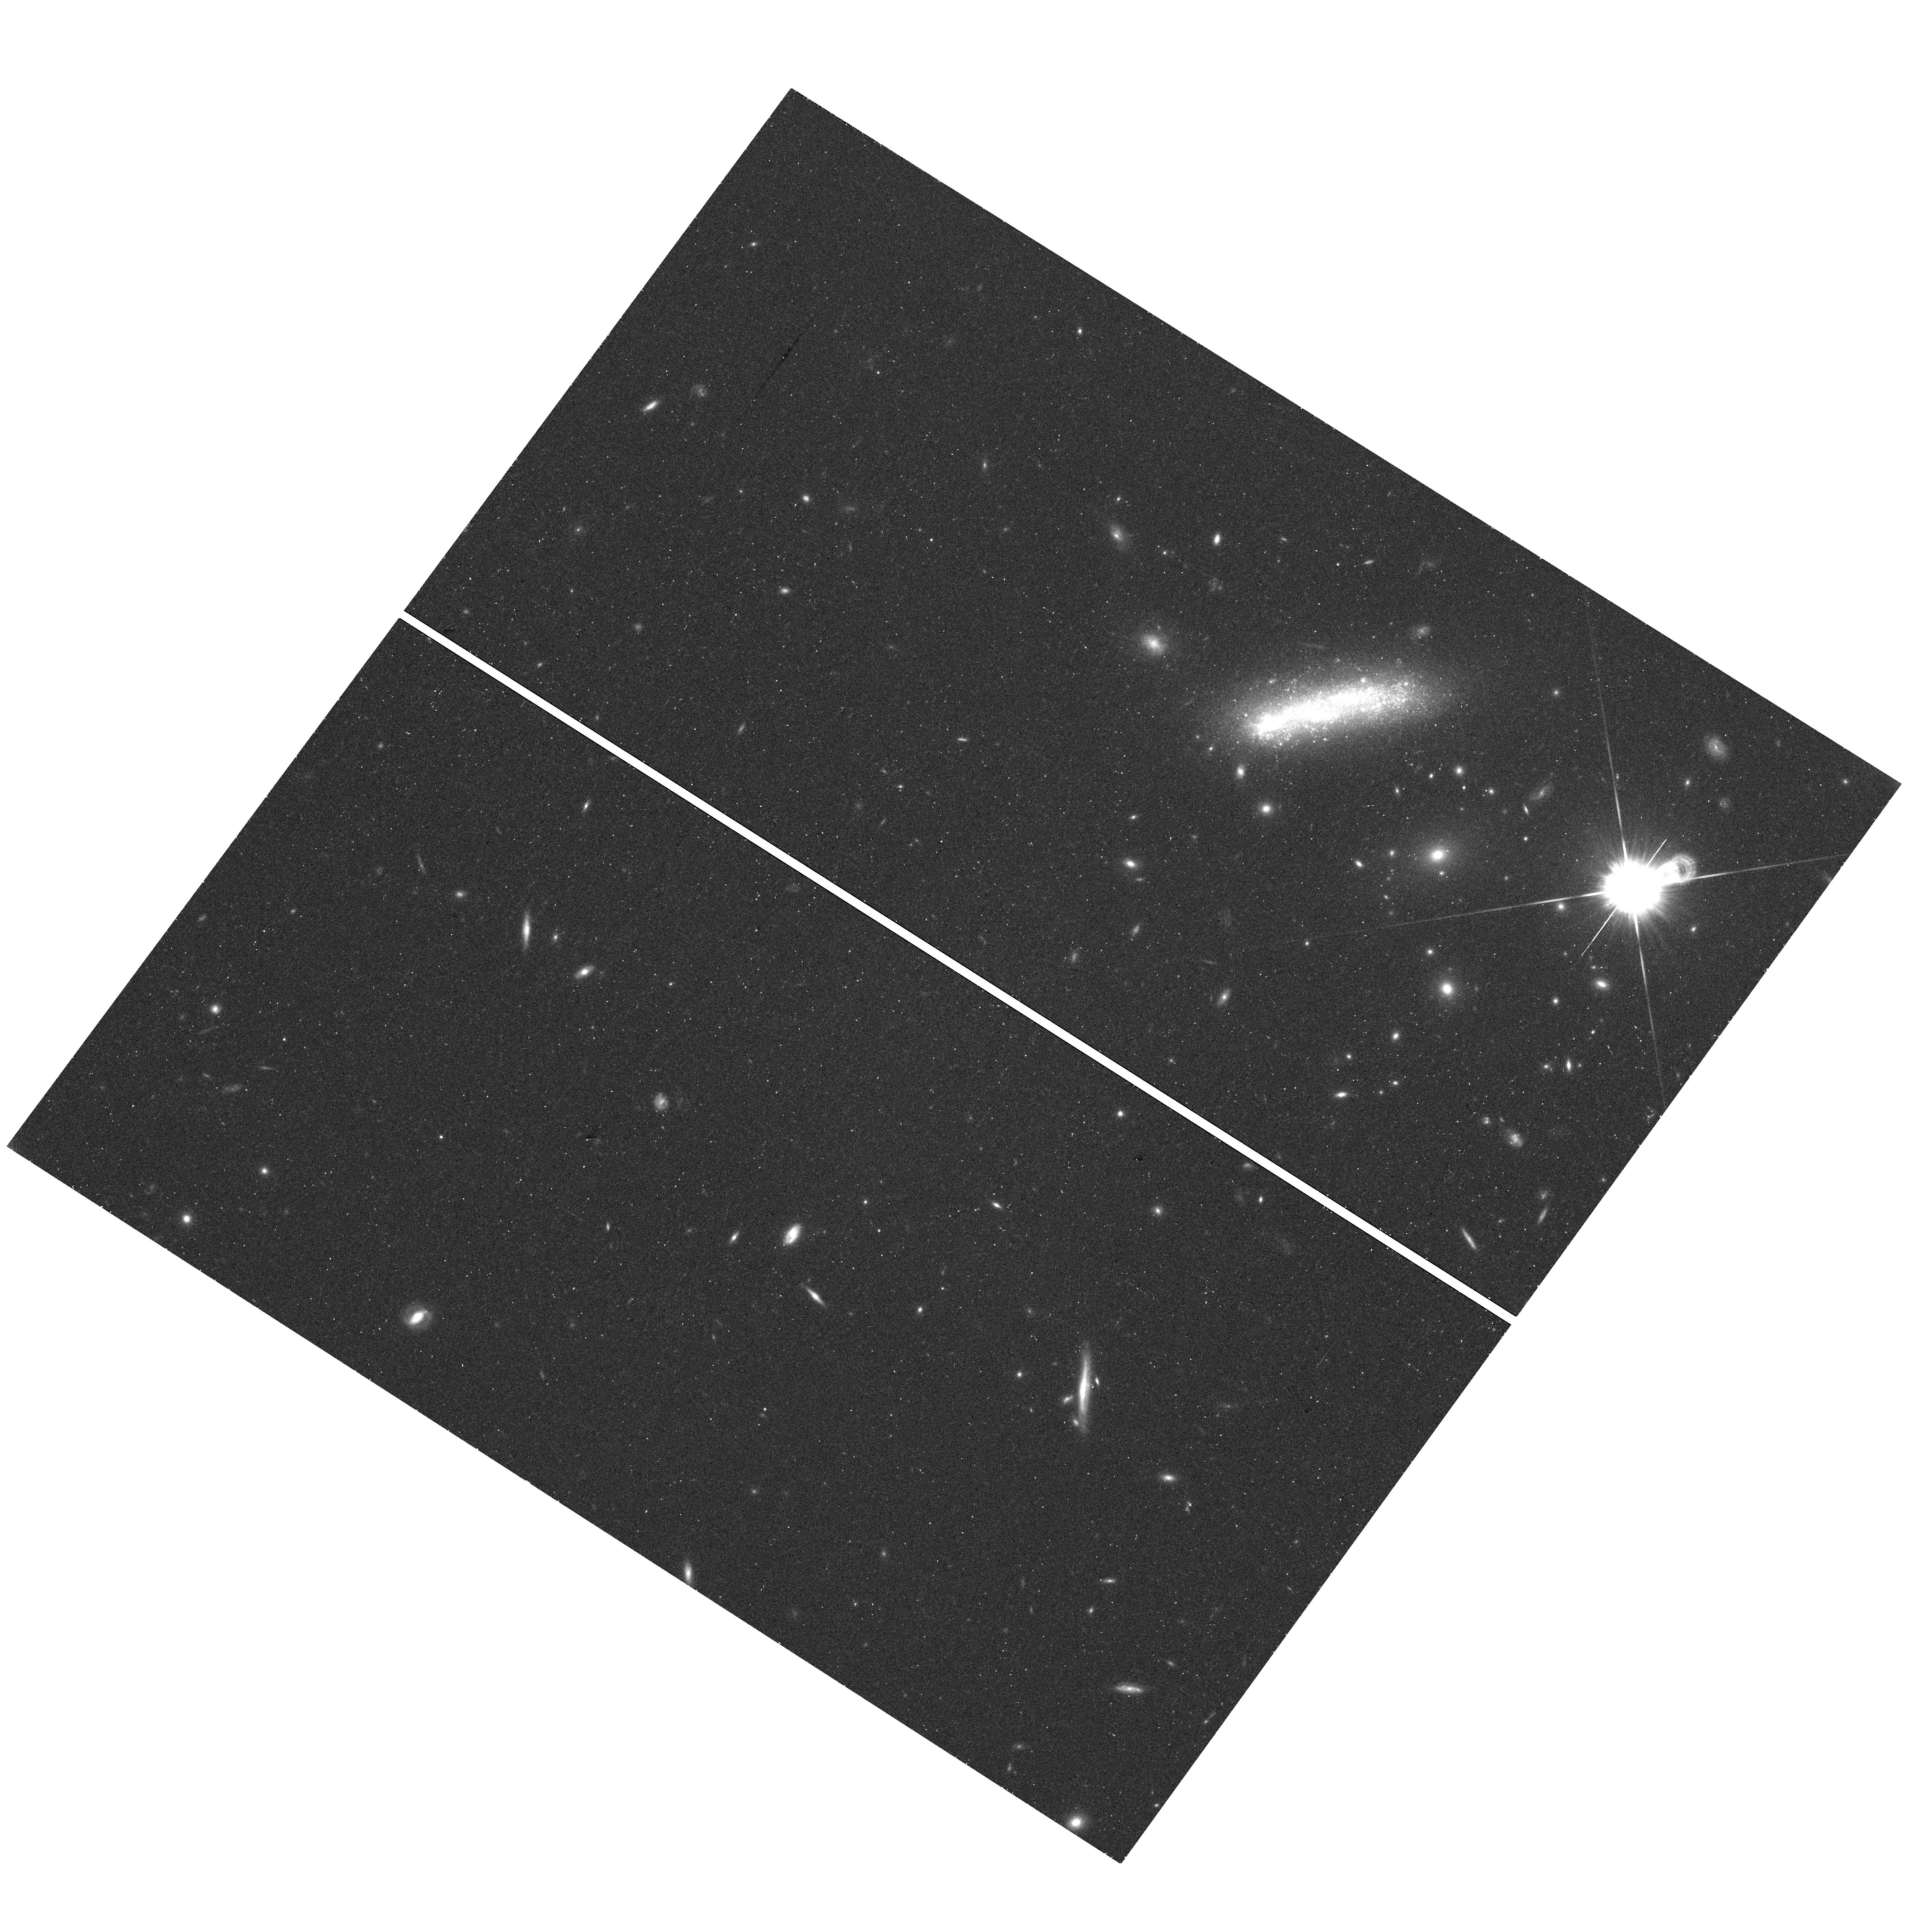
Target: LEDA-36252-VISIT-2. Instrument: WFC3/UVIS. Filter: F814W. Exposure: 22 min. Observation ID: hst_13723_02_wfc3_uvis_f814w_icof02

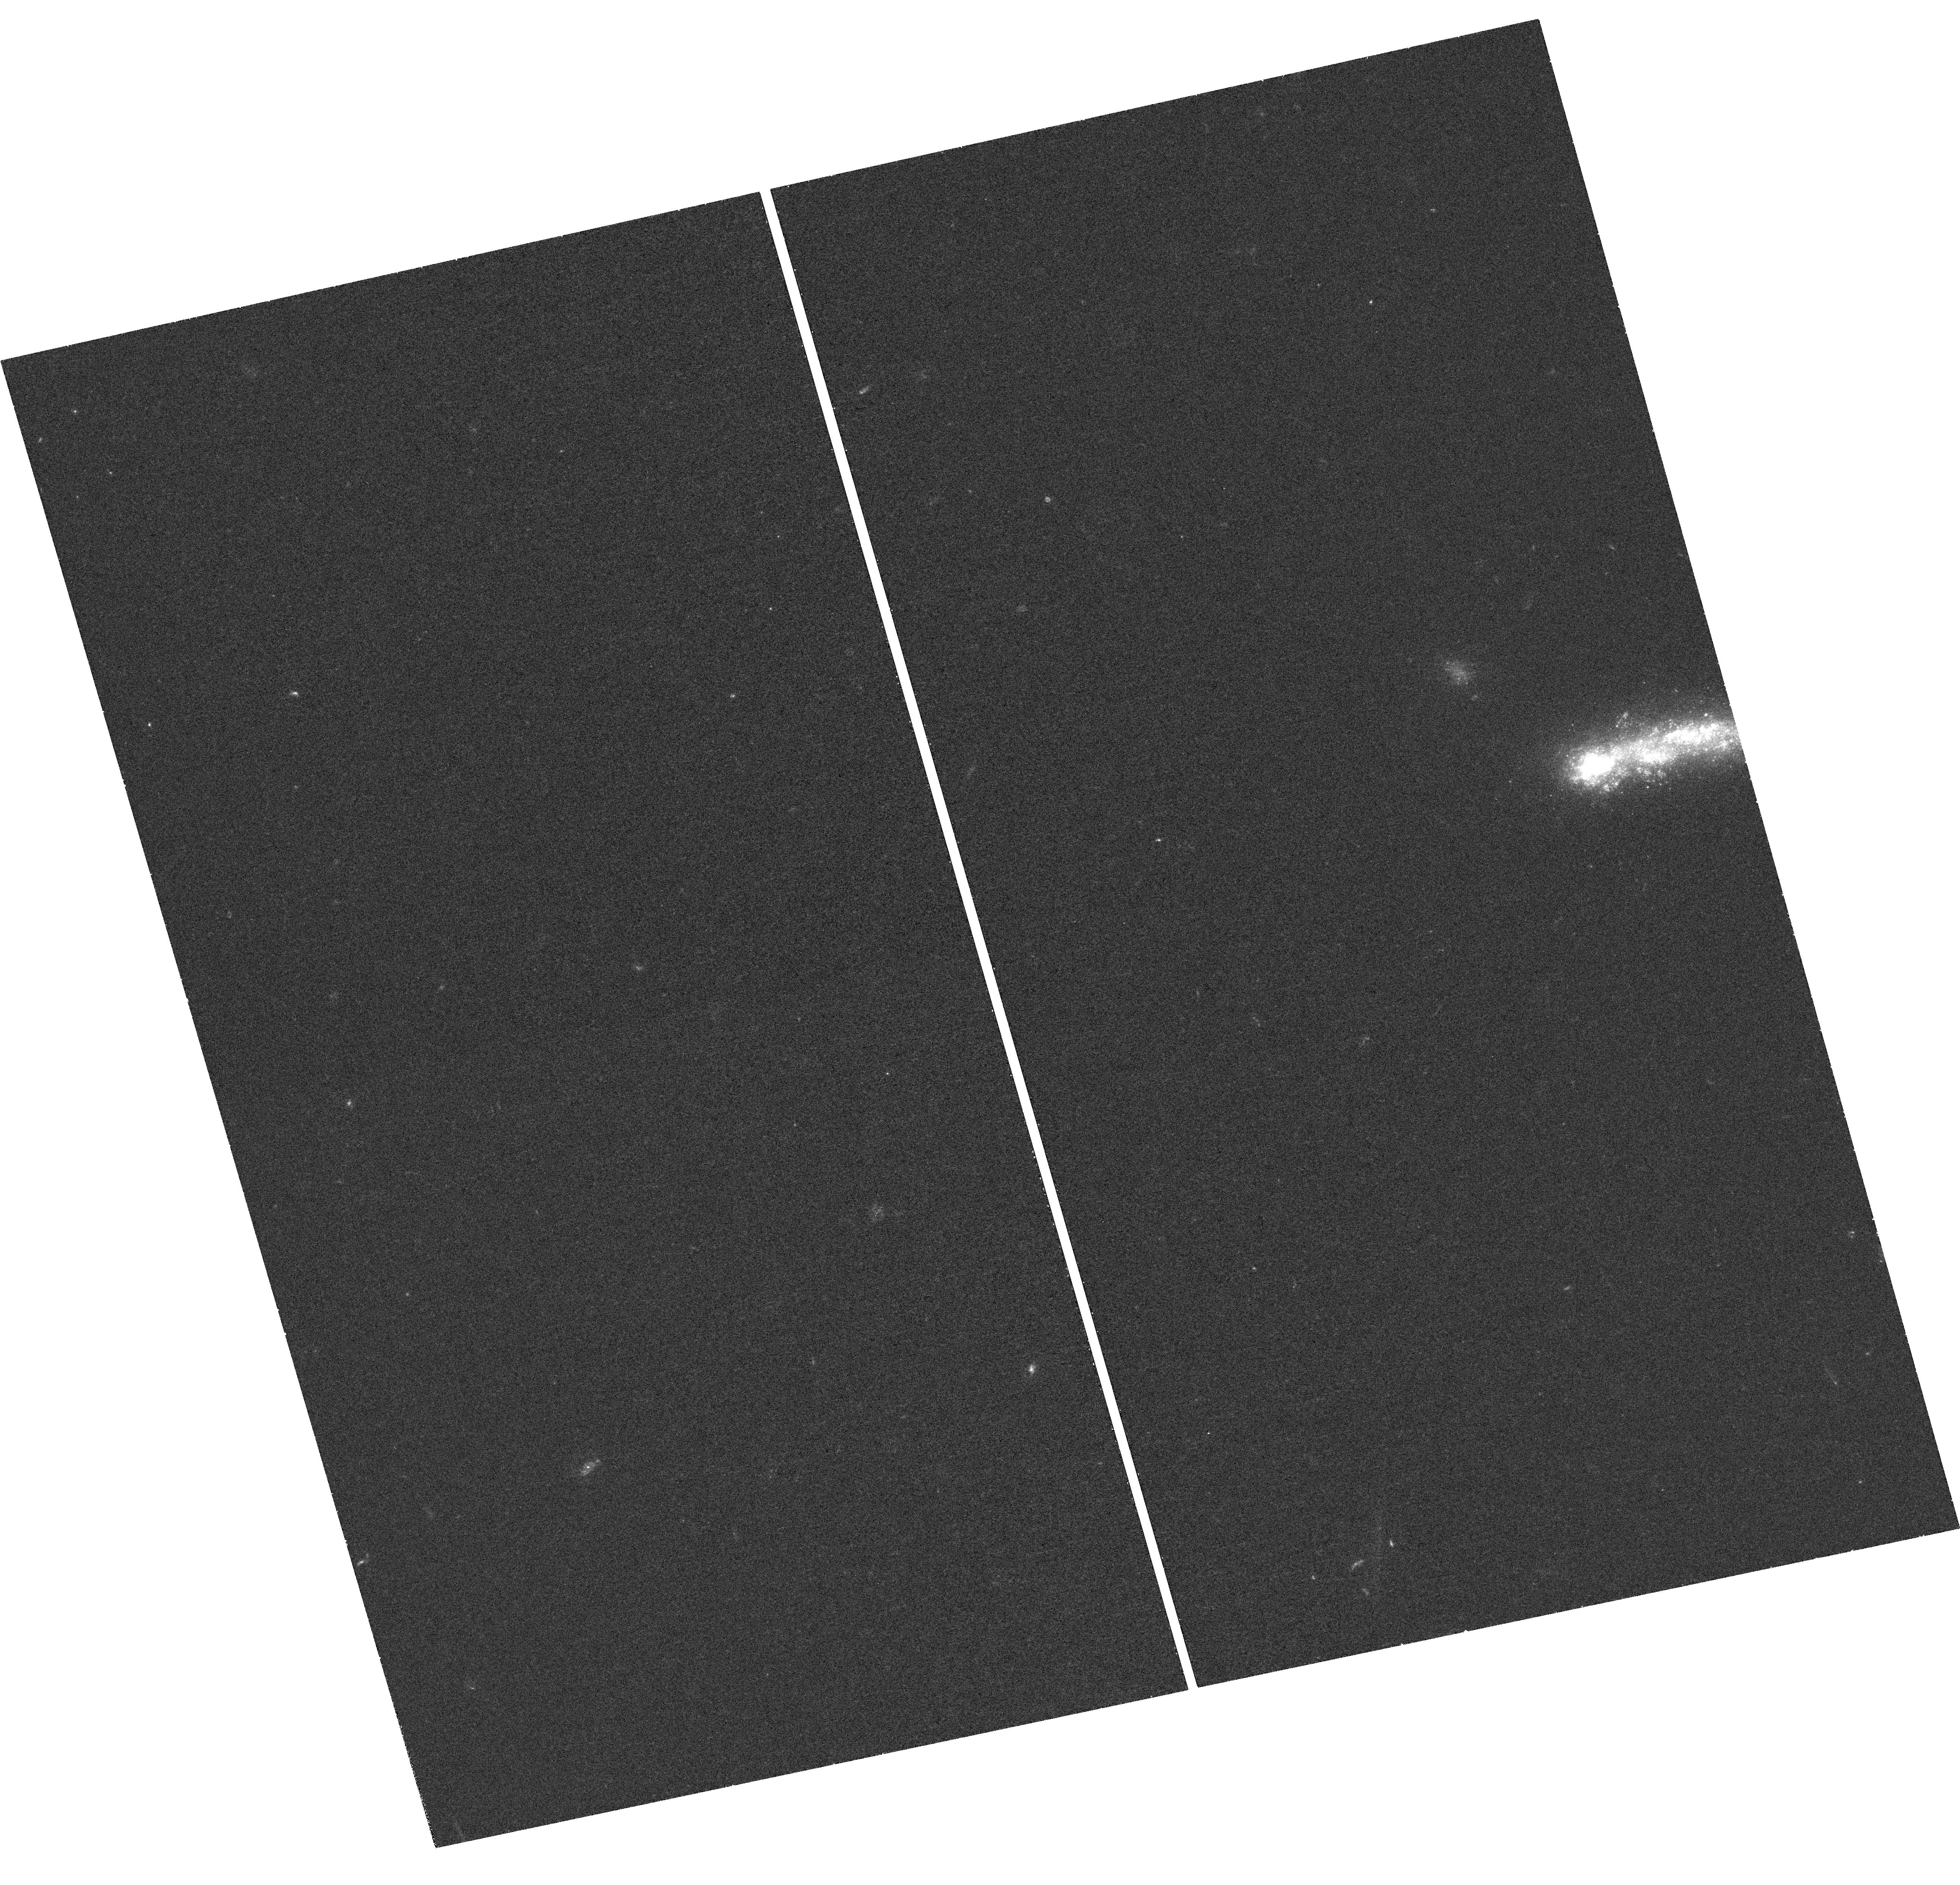
Target: LEDA-36252-VISIT-1. Instrument: WFC3/UVIS. Filter: F336W. Exposure: 44 min. Observation ID: hst_13723_01_wfc3_uvis_f336w_icof01

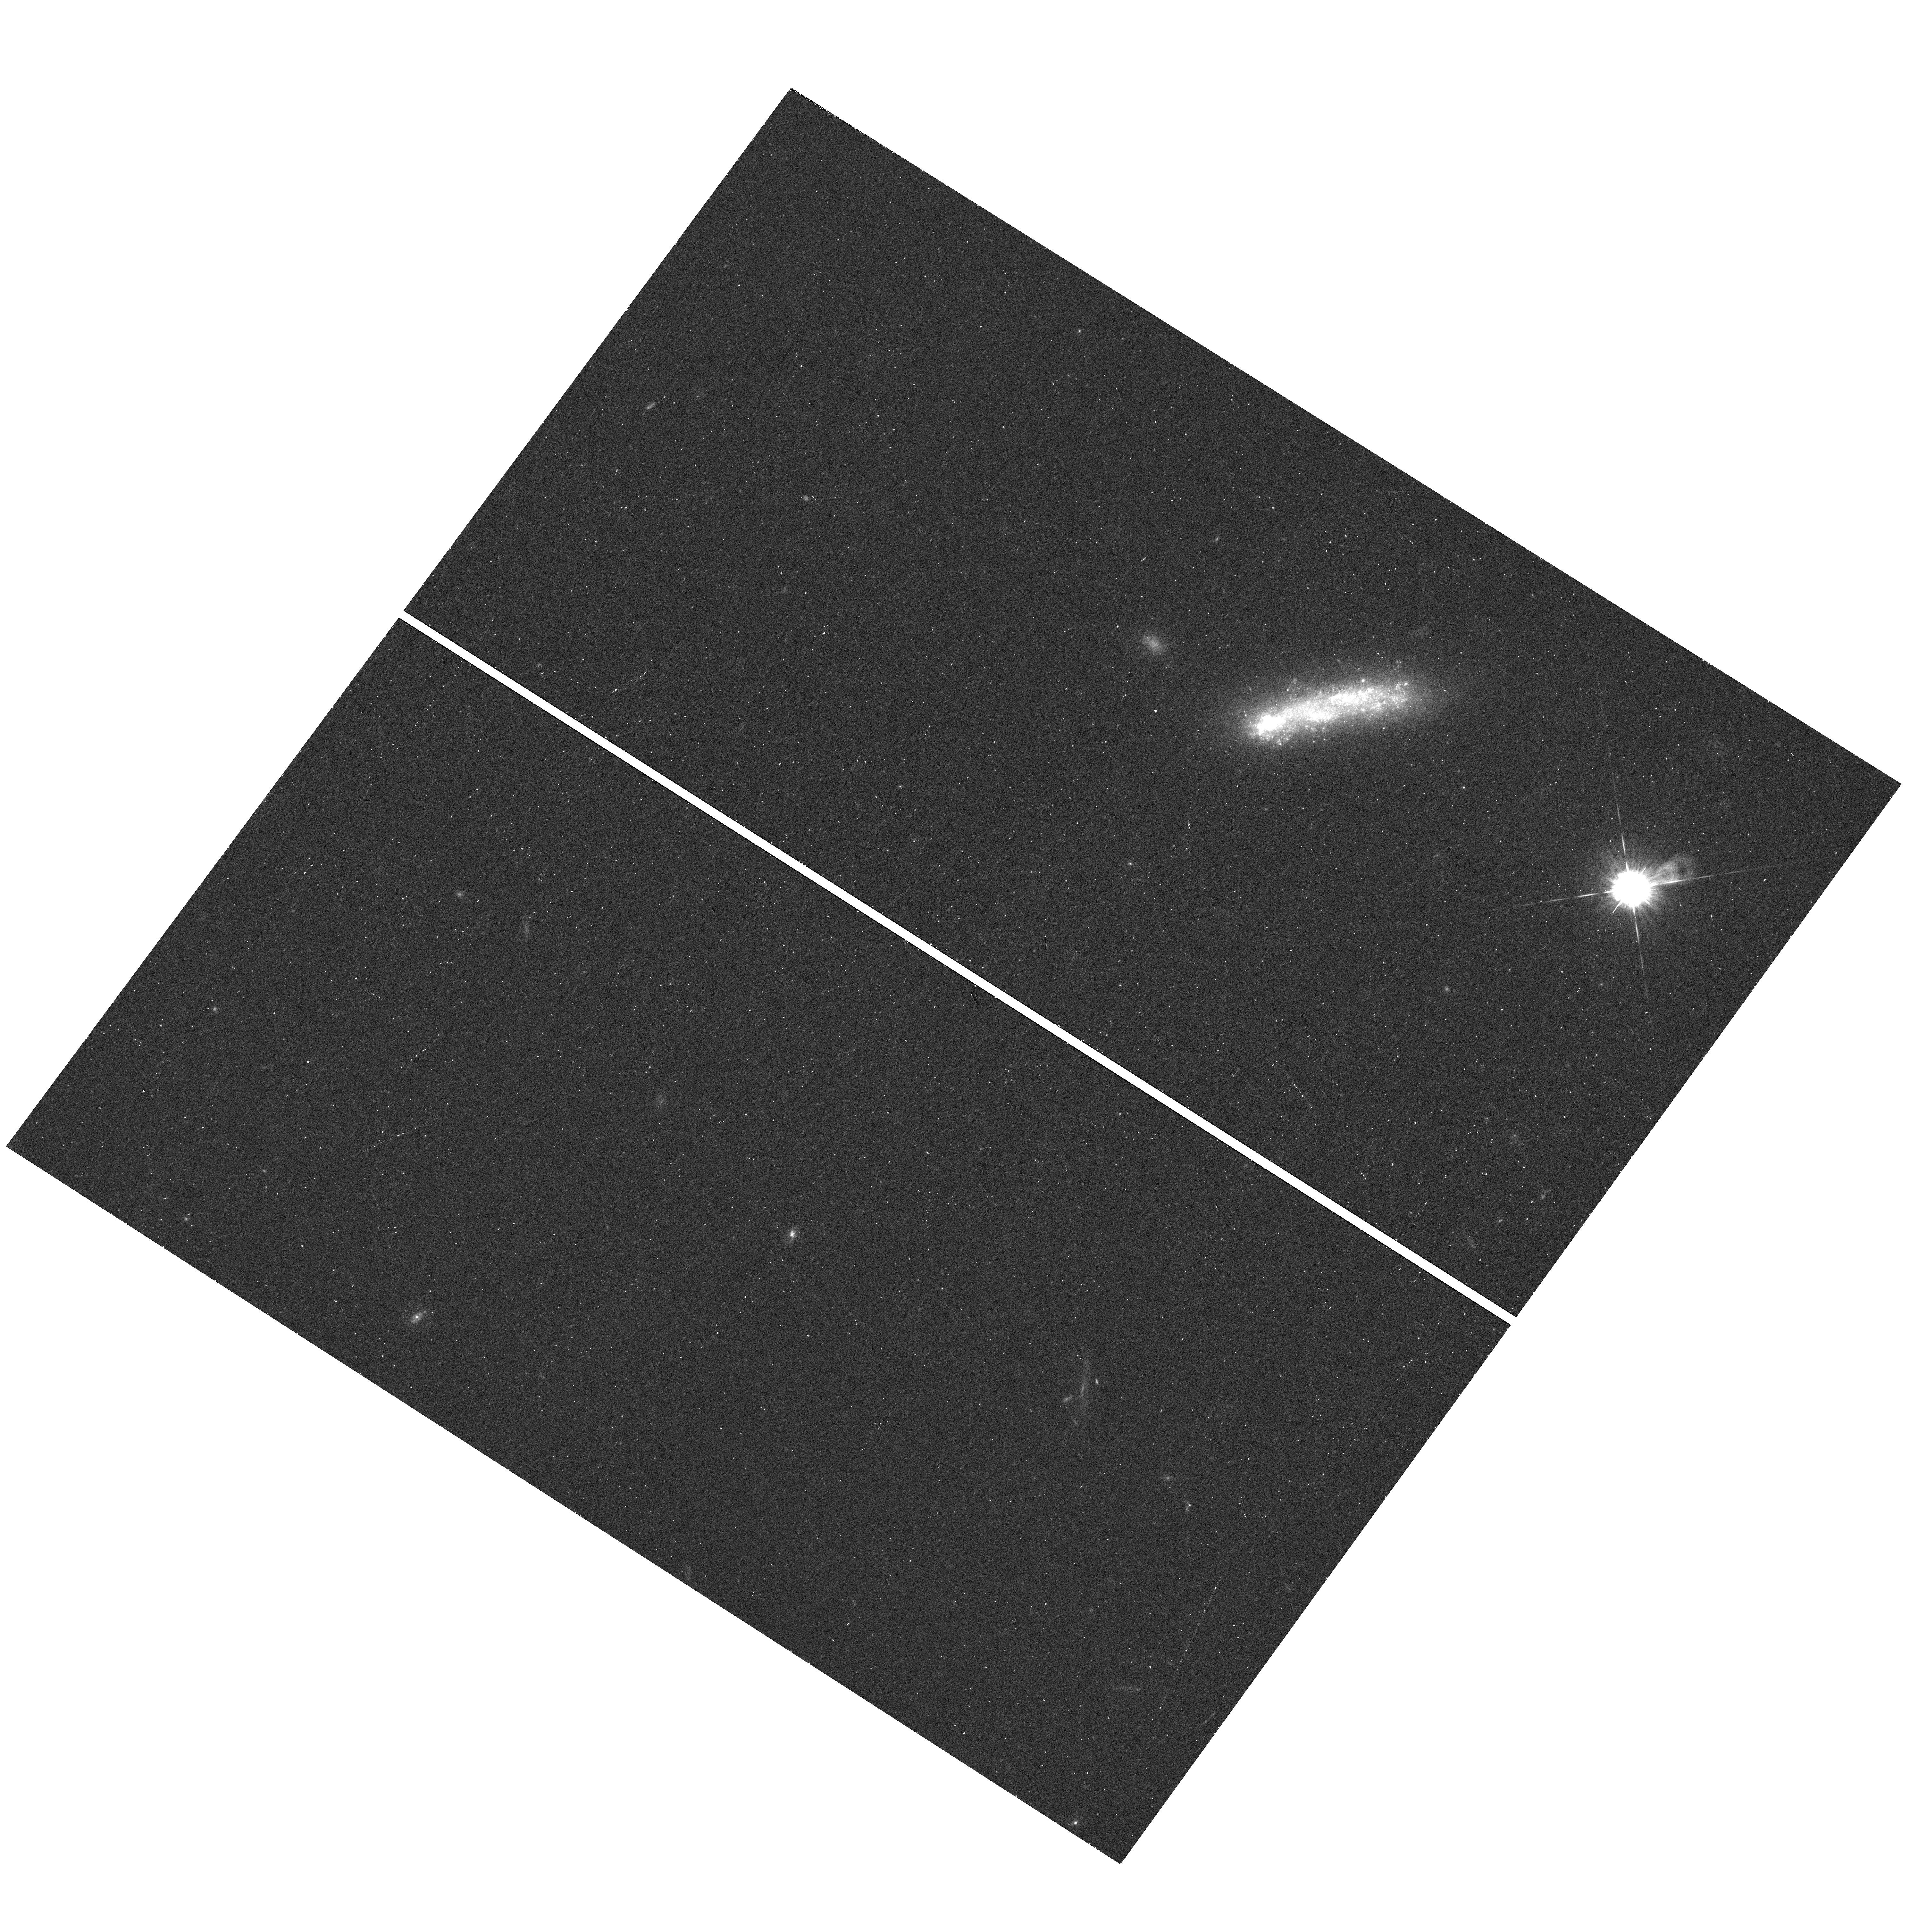
Target: LEDA-36252-VISIT-2. Instrument: WFC3/UVIS. Filter: F438W. Exposure: 21 min. Observation ID: hst_13723_02_wfc3_uvis_f438w_icof02

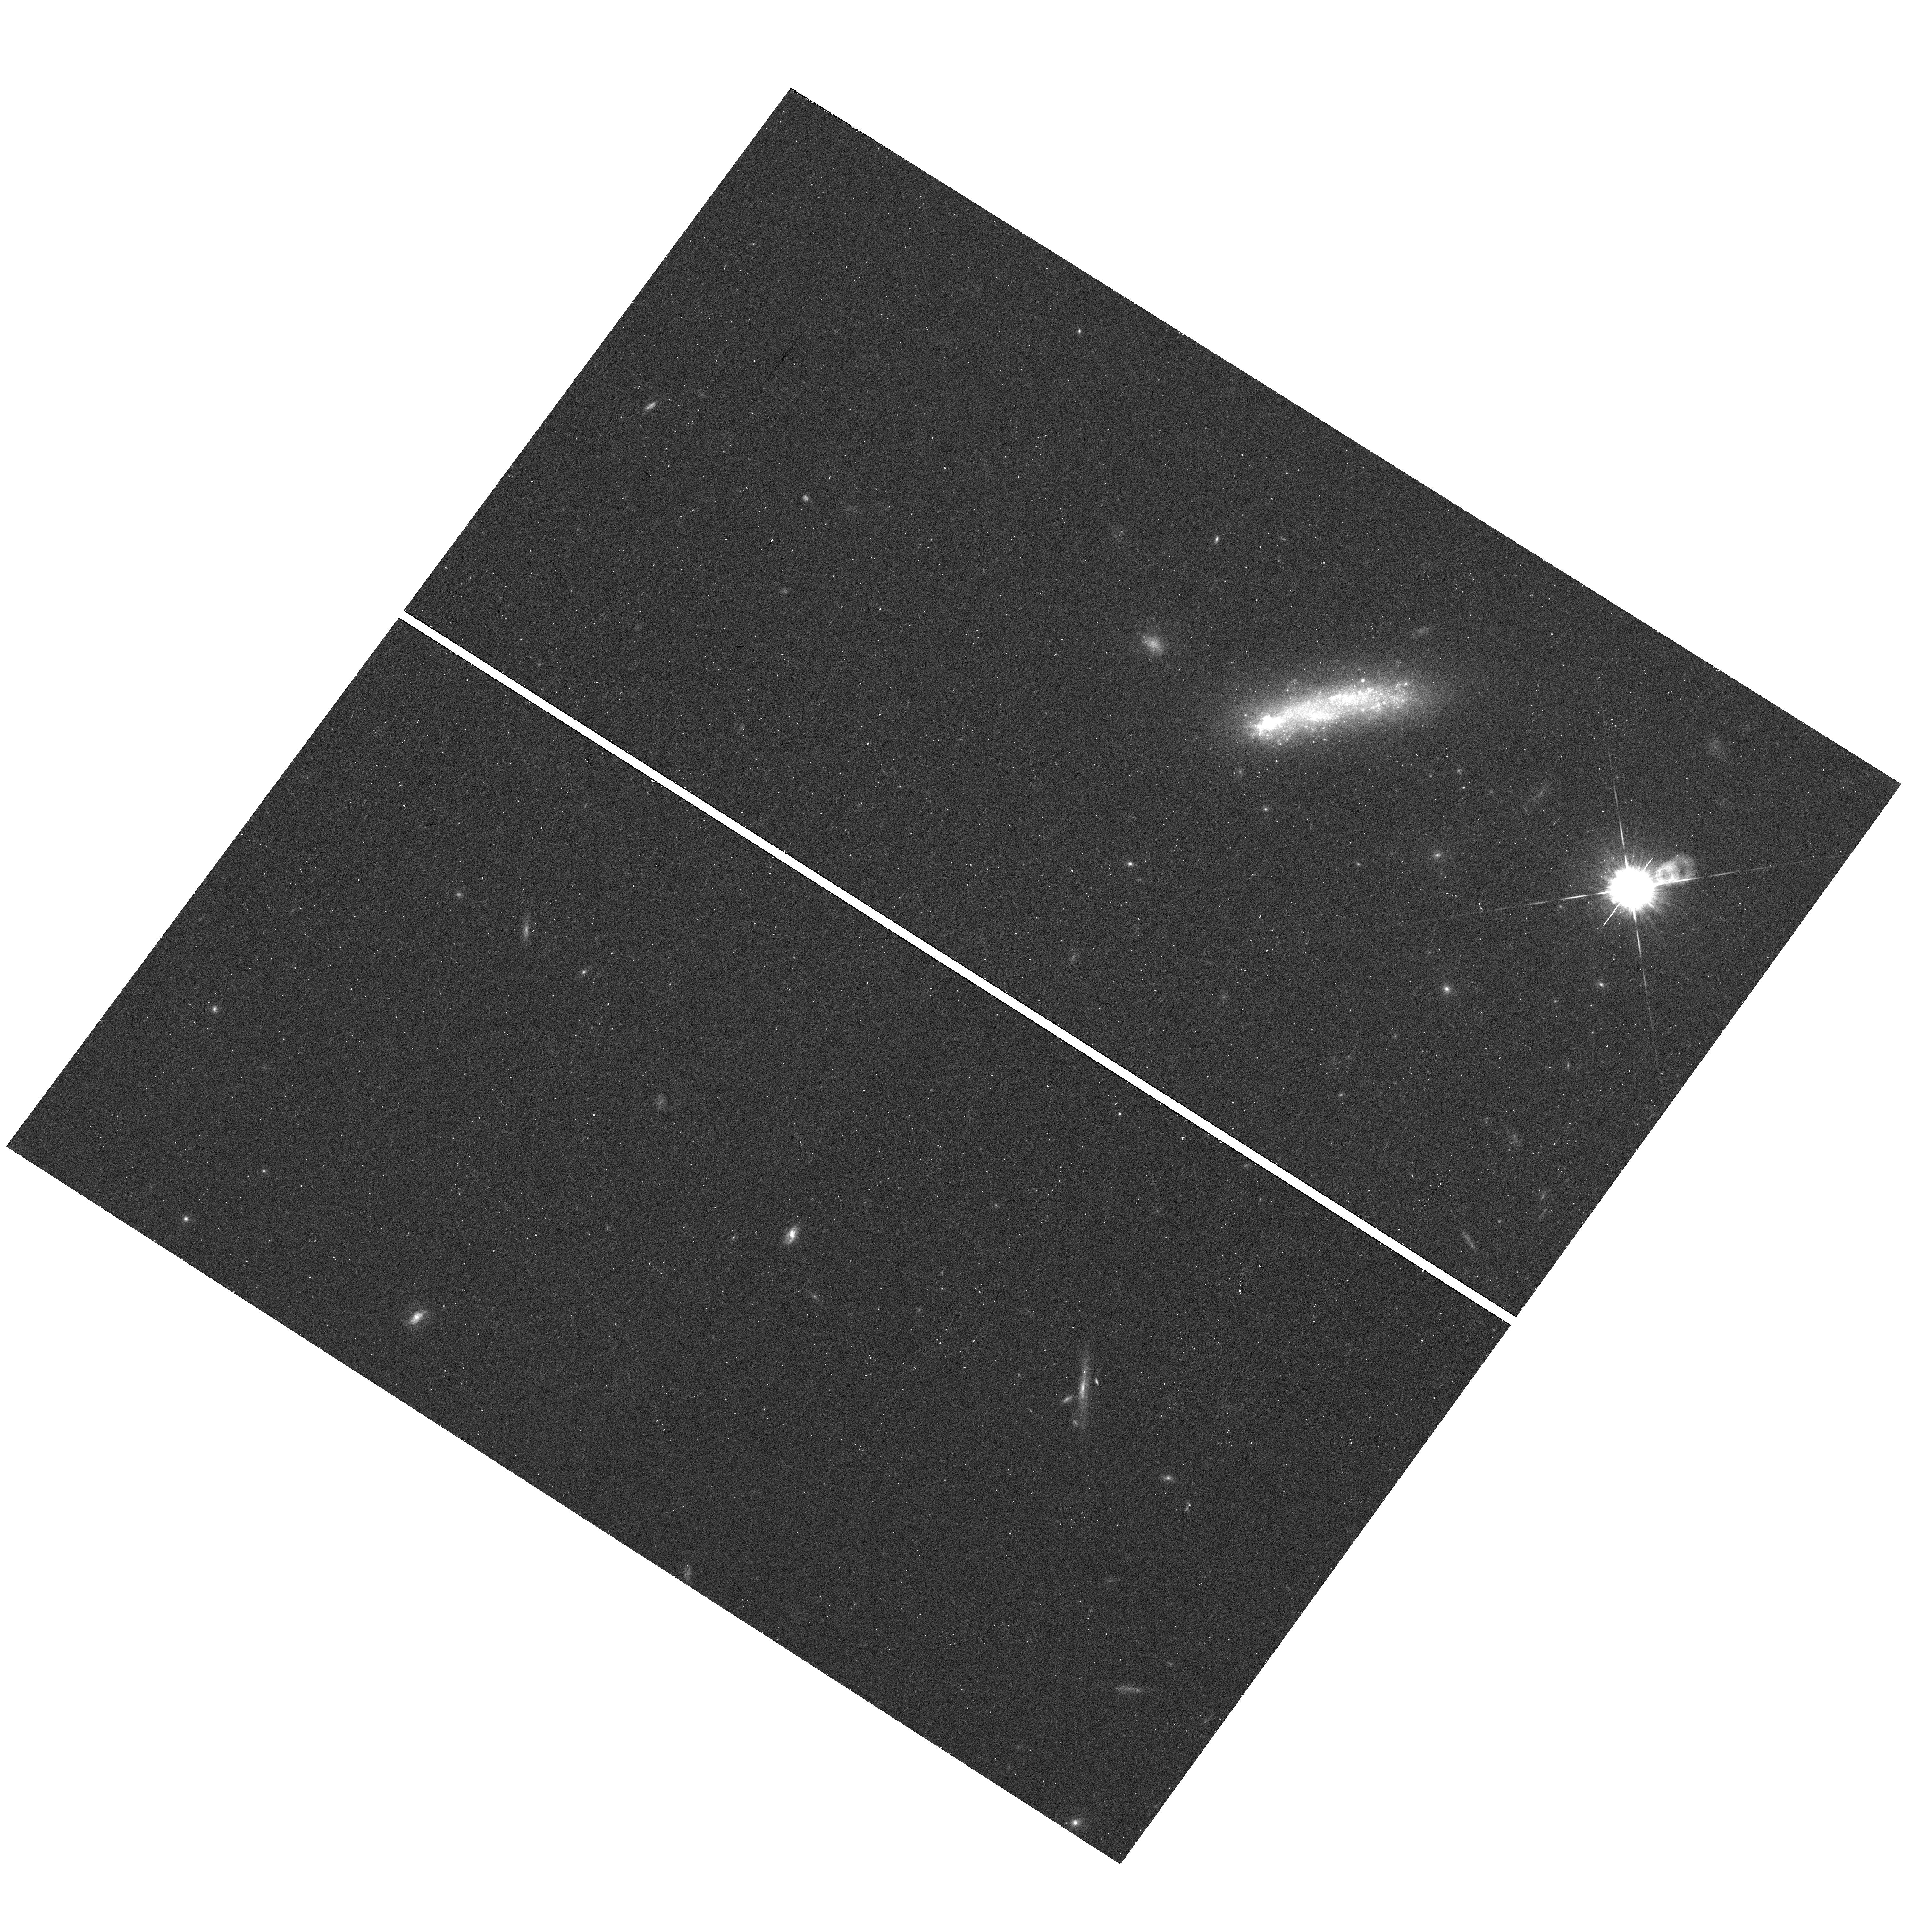
Target: LEDA-36252-VISIT-2. Instrument: WFC3/UVIS. Filter: F547M. Exposure: 21 min. Observation ID: hst_13723_02_wfc3_uvis_f547m_icof02

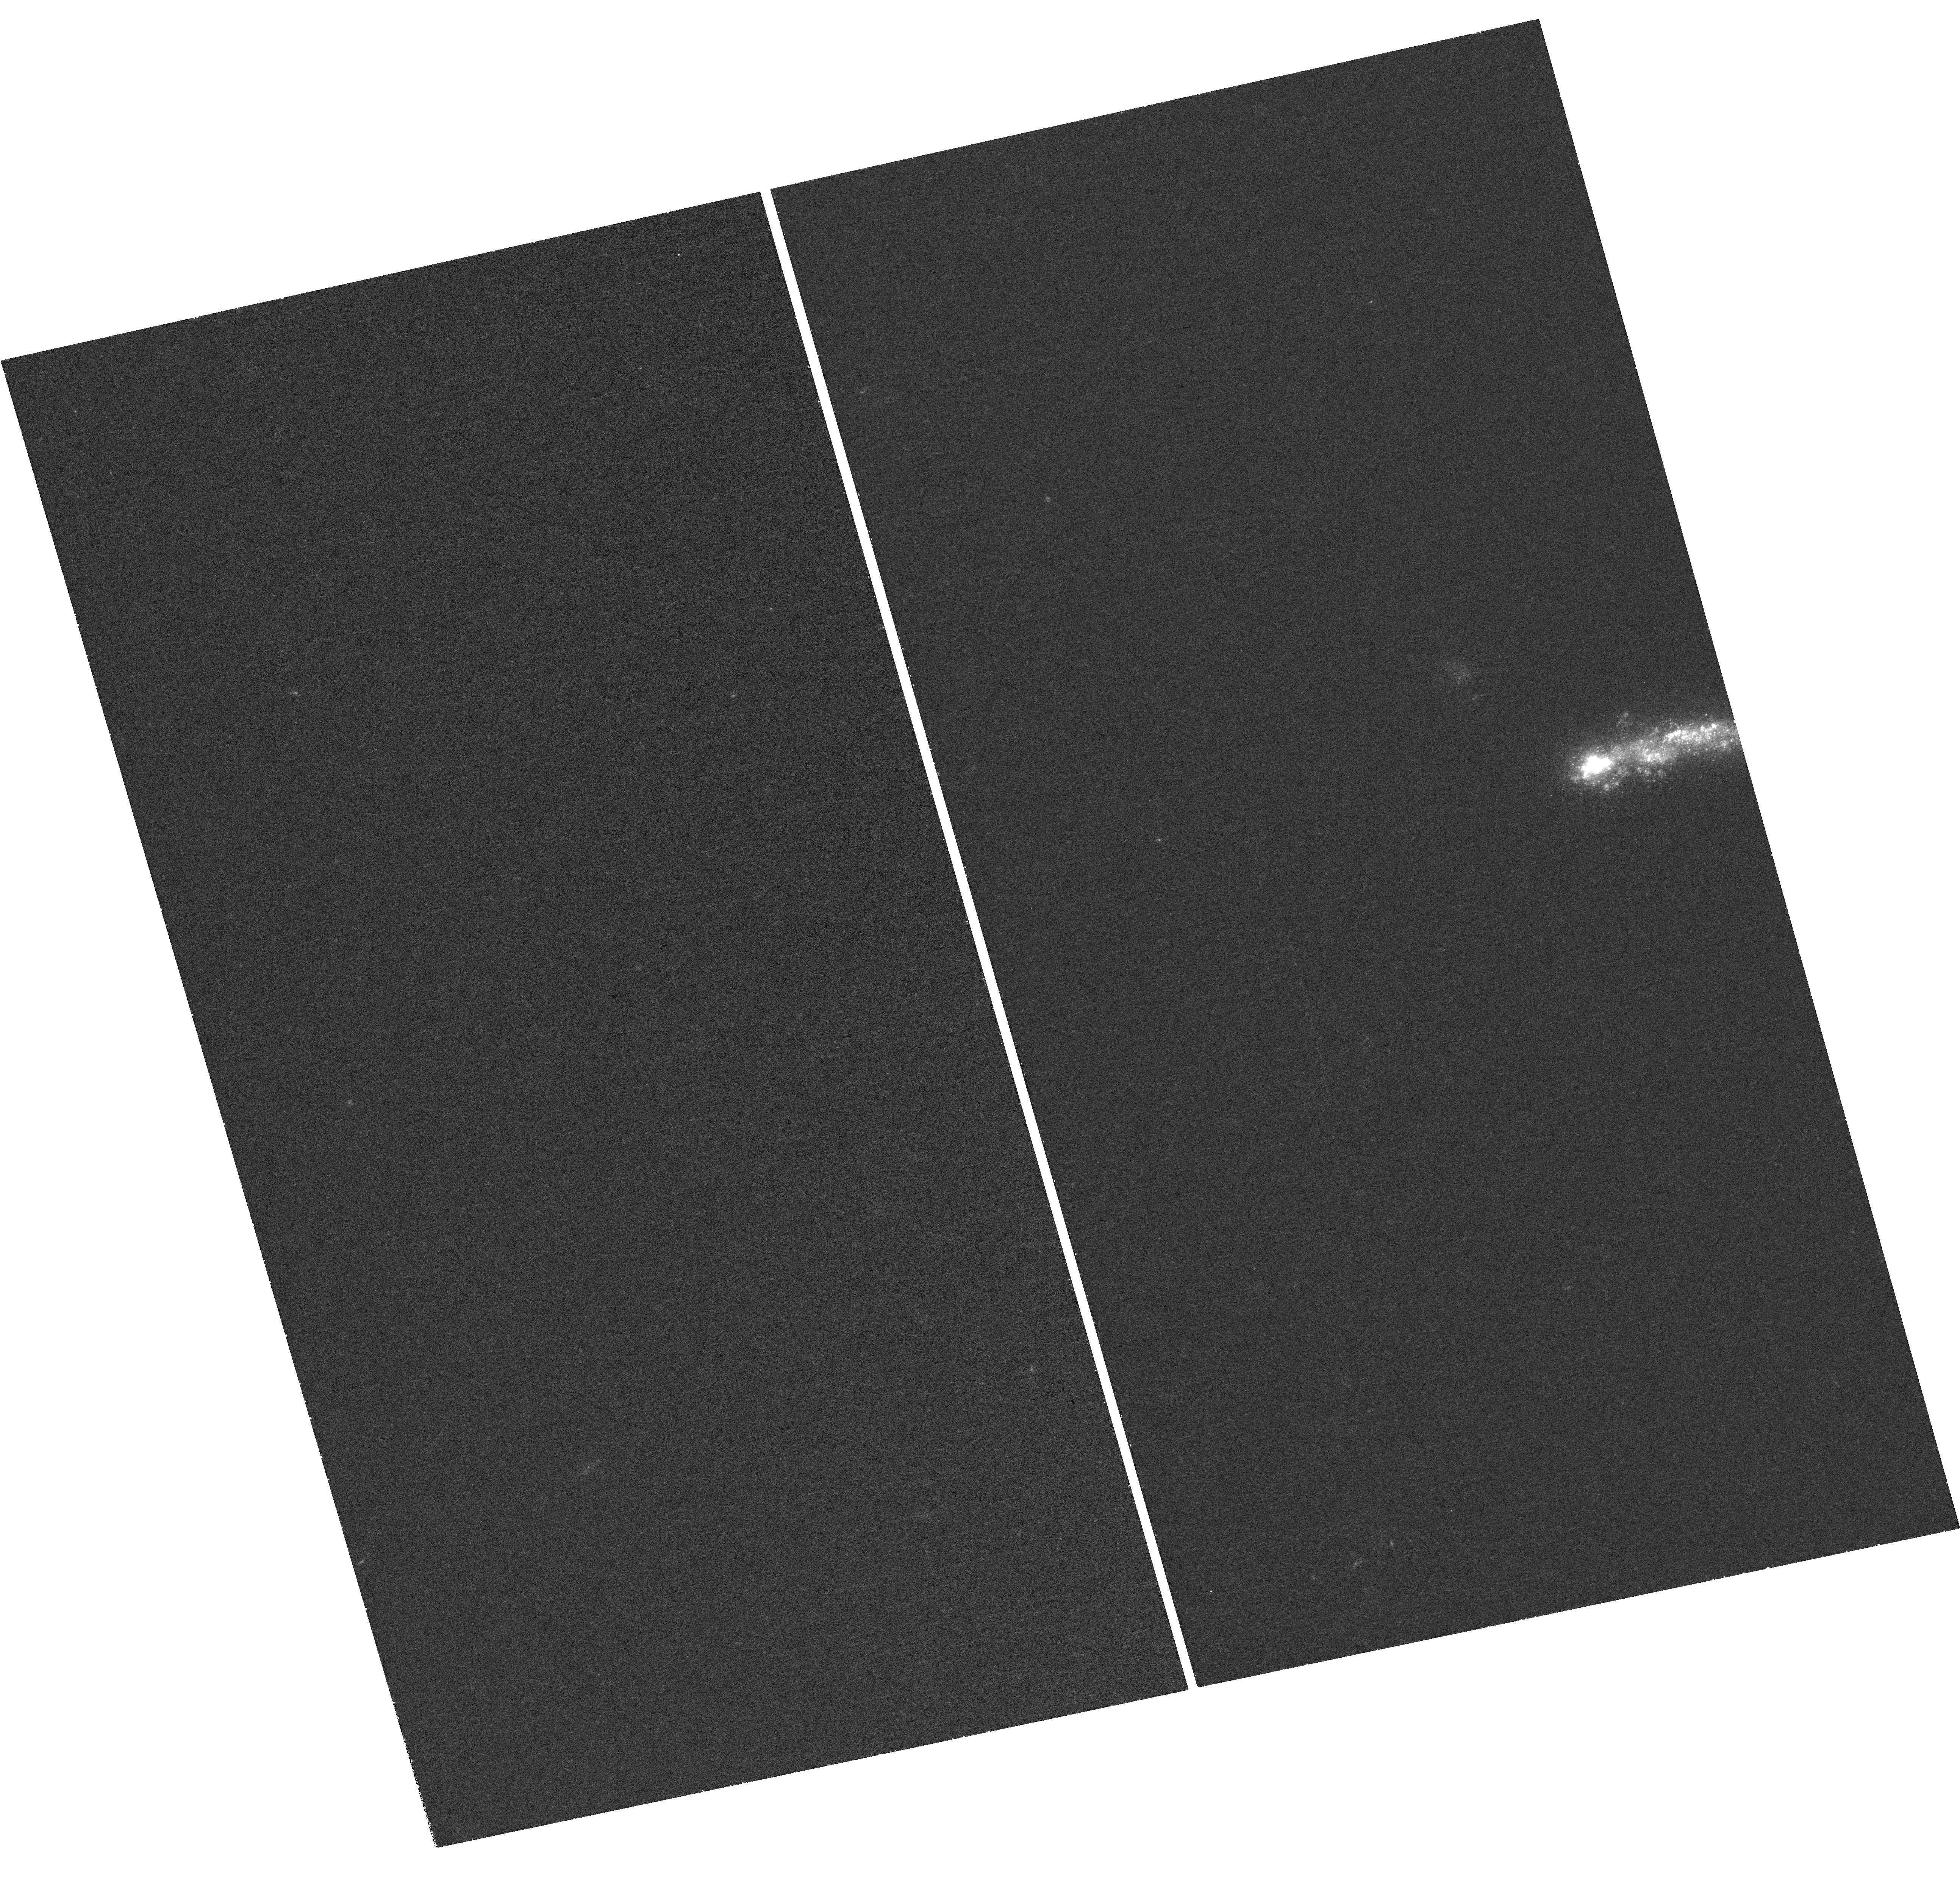
Target: LEDA-36252-VISIT-1. Instrument: WFC3/UVIS. Filter: F225W. Exposure: 42 min. Observation ID: hst_13723_01_wfc3_uvis_f225w_icof01

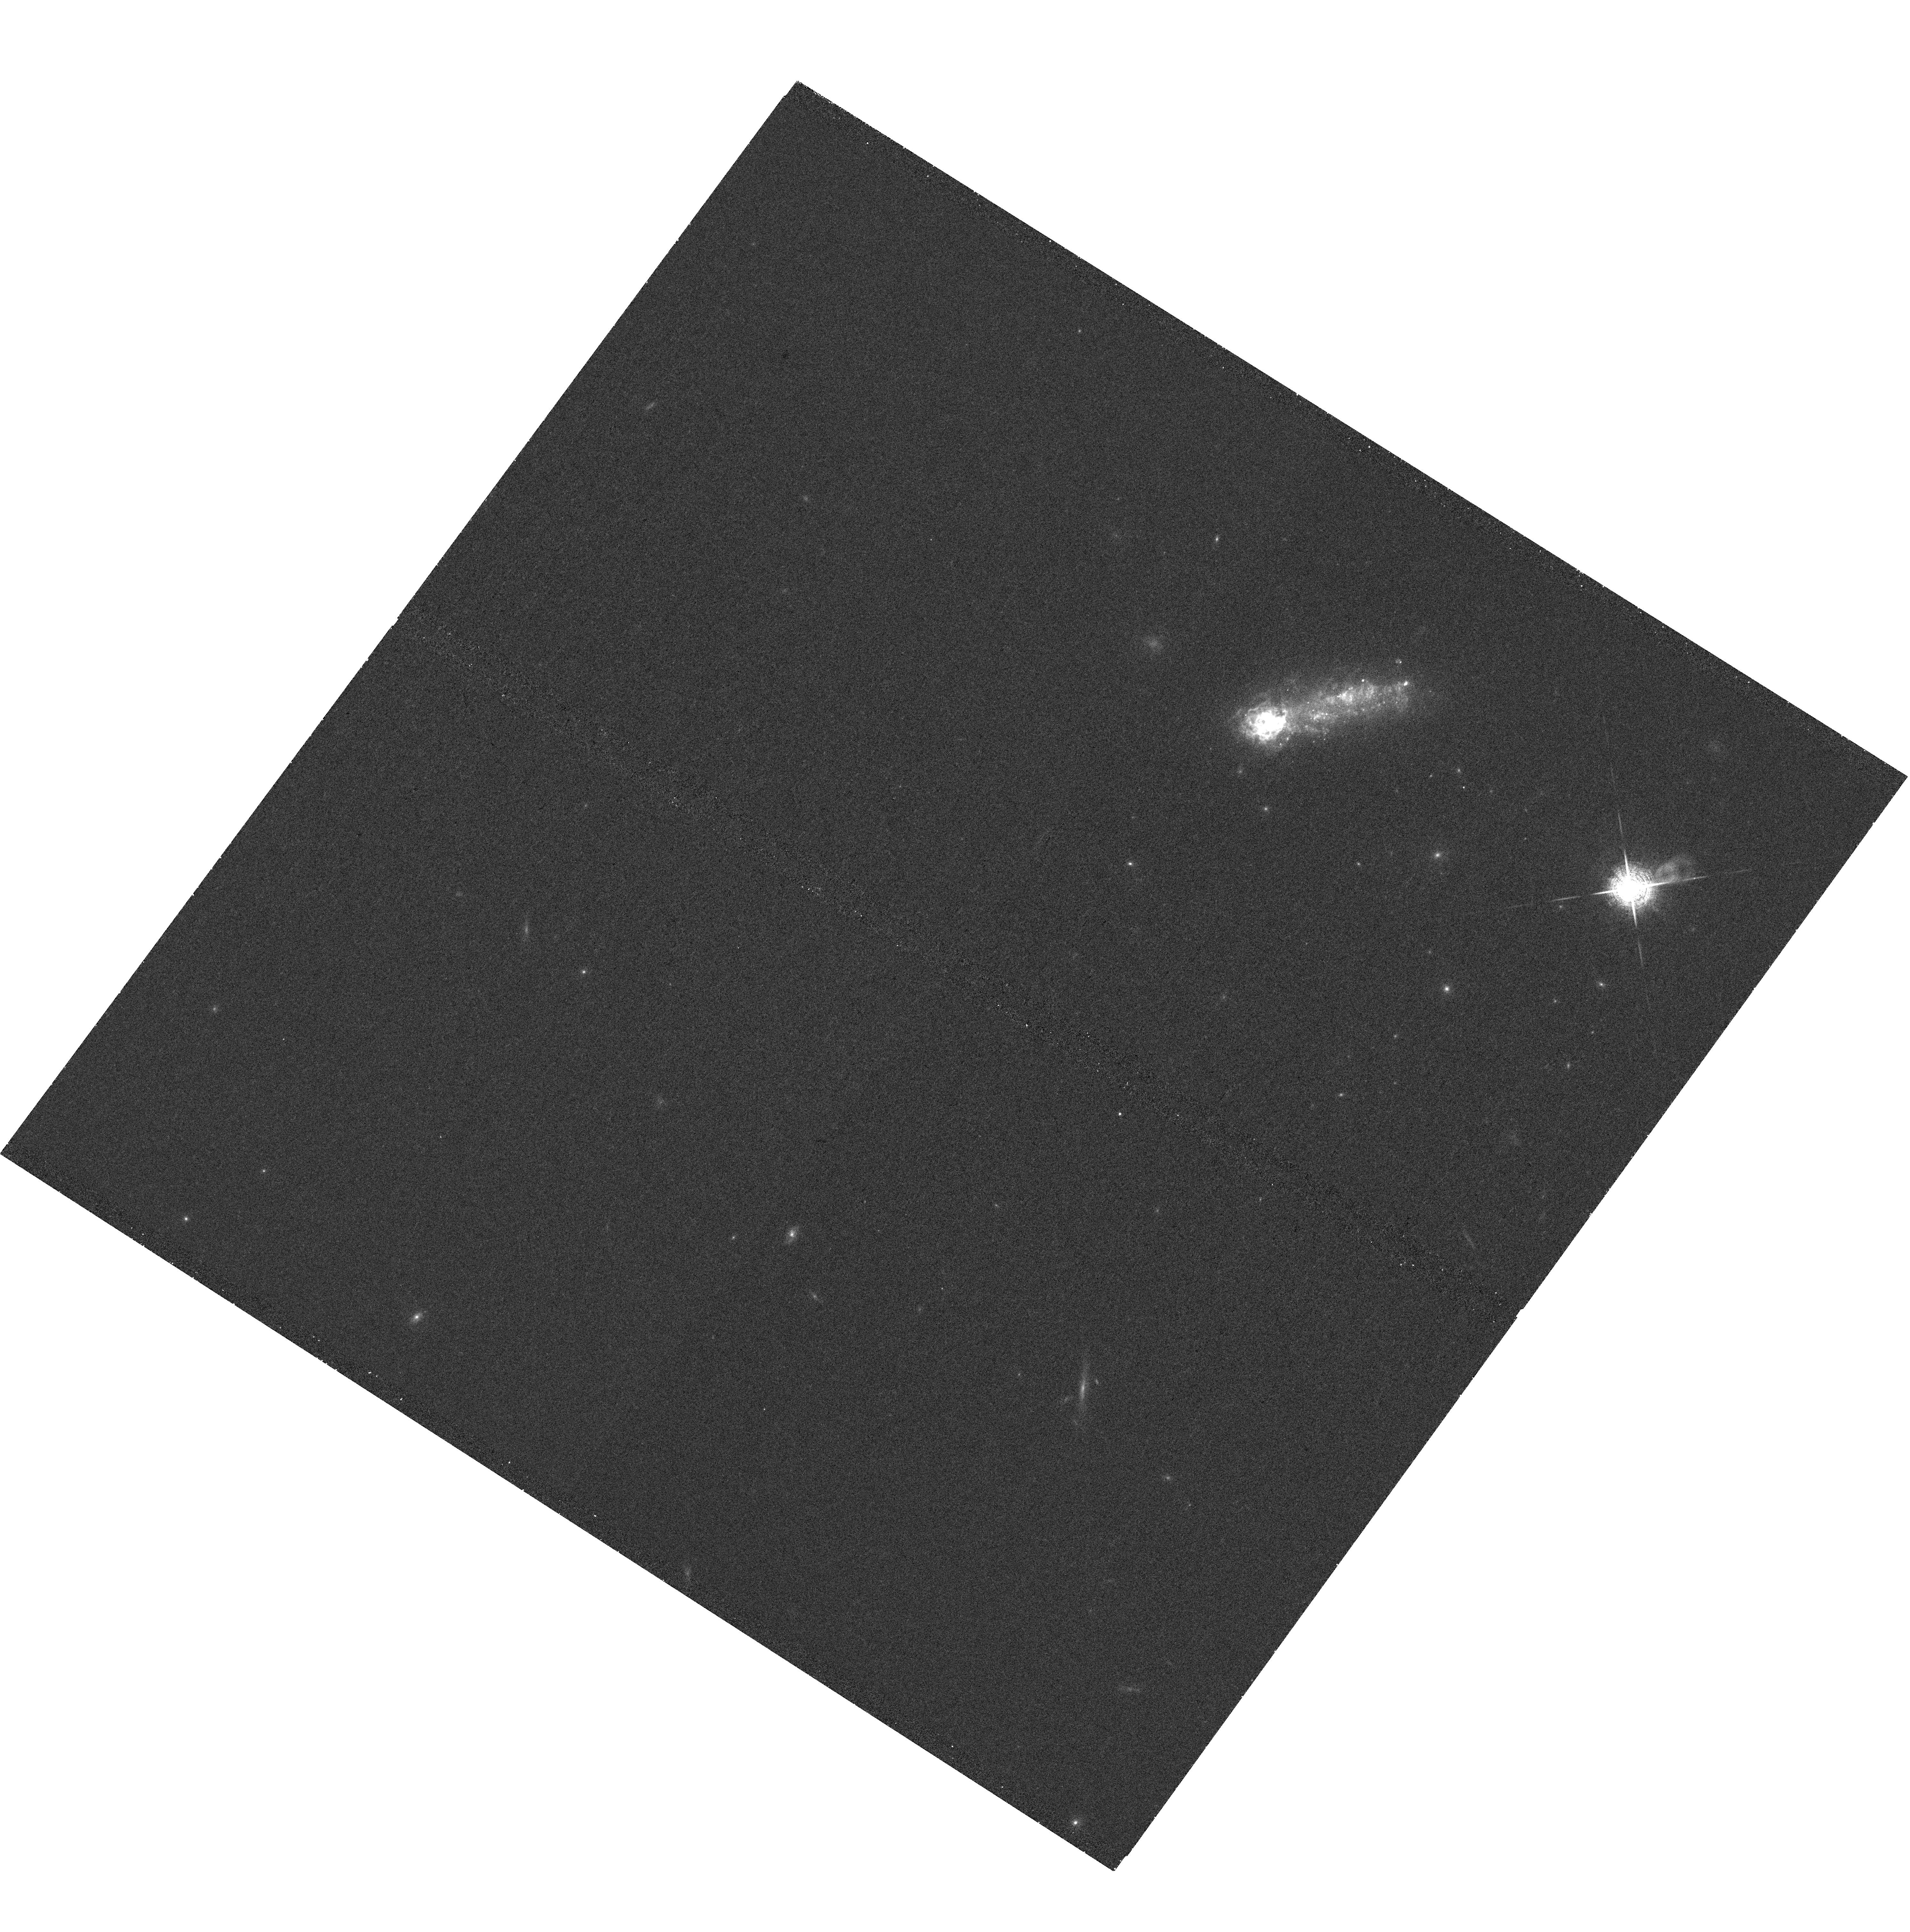
Target: LEDA-36252-VISIT-2. Instrument: WFC3/UVIS. Filter: F657N. Exposure: 44 min. Observation ID: hst_13723_02_wfc3_uvis_f657n_icof02

Multiband Observations of a Local Tadpole Galaxy (PI: Elmegreen, Bruce)

We propose WFC3 broadband and Halpha observations of a local tadpole galaxy with a starburst and low metallicity in the head suggestive of ram pressure triggering from cosmological inflow. Such head-tail structure dominates local ultra-low metallicity Blue Compact Dwarfs and it represents 10% of resolved galaxies in the Hubble UDF. We will identify star clusters and measure their properties, including masses and ages, two-point correlations for position as a function of mass and age, and the cluster mass distribution as a function of age. We will also determine the star formation fraction in clusters. These measurements can suggest definite processes for star formation including the importance of turbulent fragmentation. The presence of a super star cluster, if found, will be a model for the formation of metal-poor globular clusters in high redshift dwarf galaxies, which could have formed in similar conditions. The Halpha observations will also show bright rims and nebular structures down to 10's of pc scales. Such structures can indicate pressure sources and nebular flow directions that allow us to understand gas motions inside the starburst head, including pressurized outflows and cosmological inflows. The head is so bright in Halpha that even if only 25% of the ionizing radiation escapes, an inflowing halo stream as far away as 1' will be ionized sufficiently on the surface for our observations to detect it. Thus the proposed galaxy, Kiso 5639, is a prime laboratory to study processes that may be related to cosmic accretion, starburst conditions in primitive galaxies, and the formation of metal-poor globular clusters.